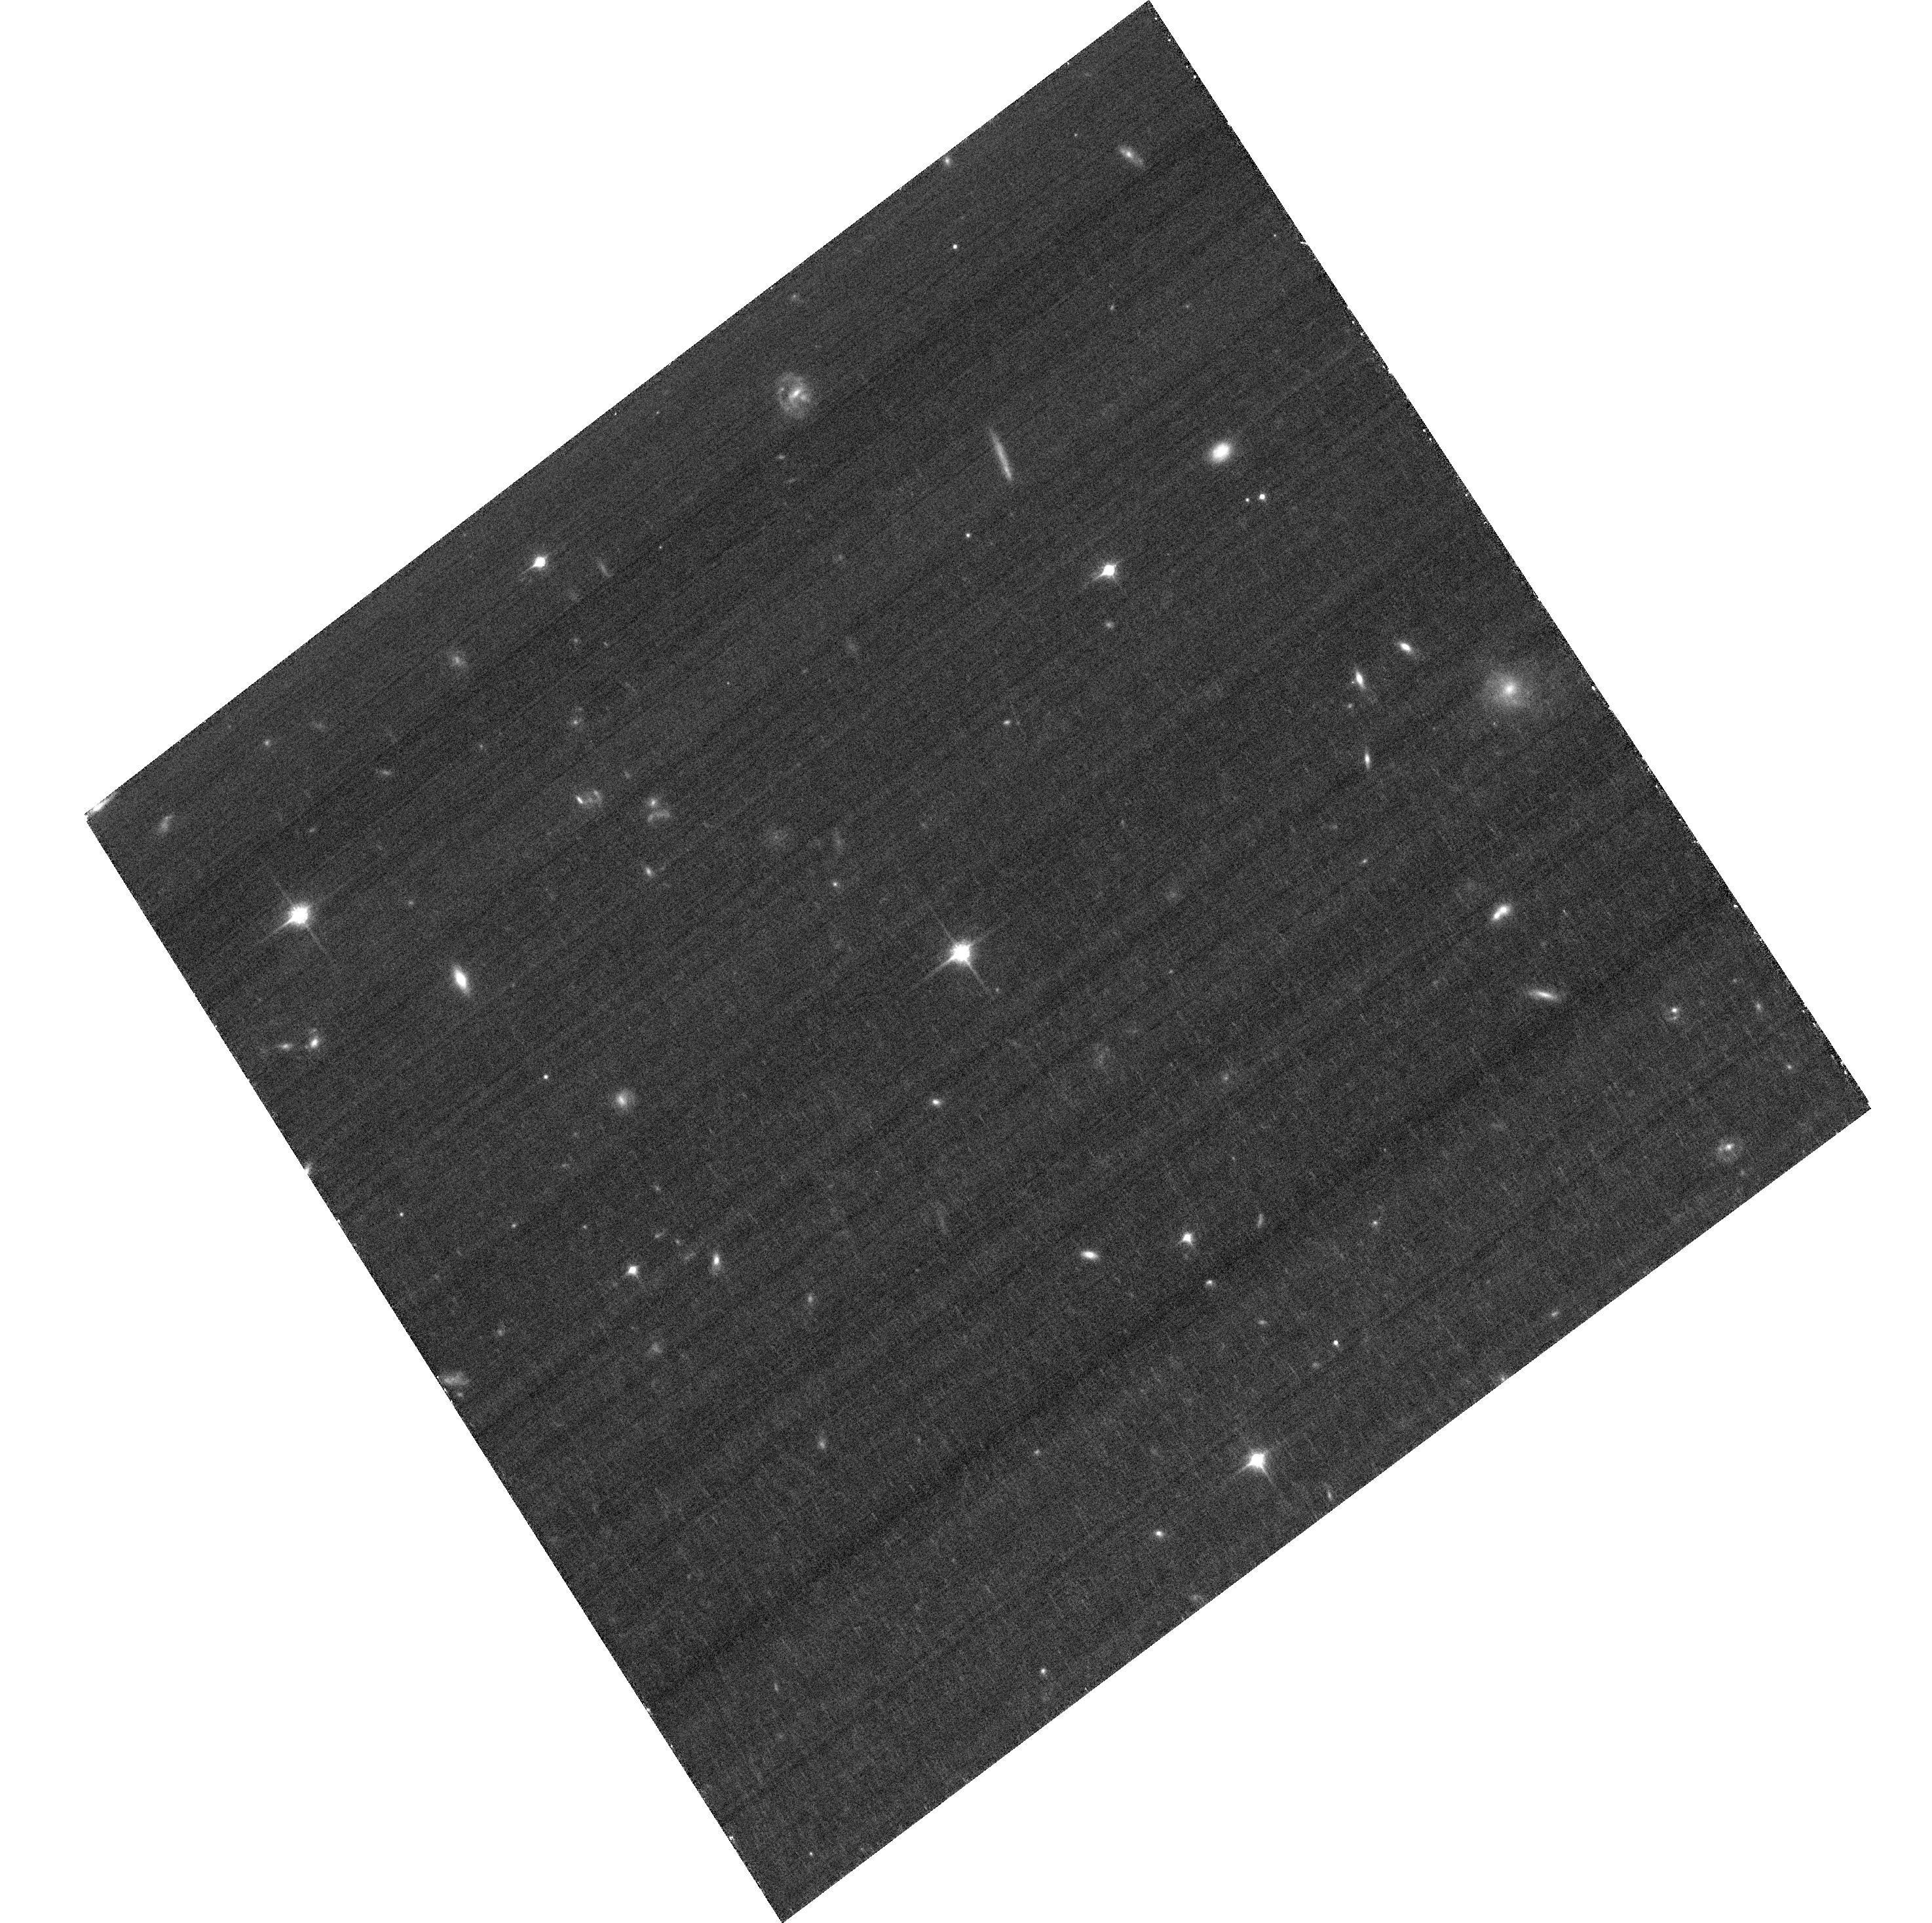
Target: HE0437-5439
Instrument: ACS/WFC
Filter: F850LP
Exposure: 30 min
Observation ID: hst_11782_03_acs_wfc_f850lp_jb6u03

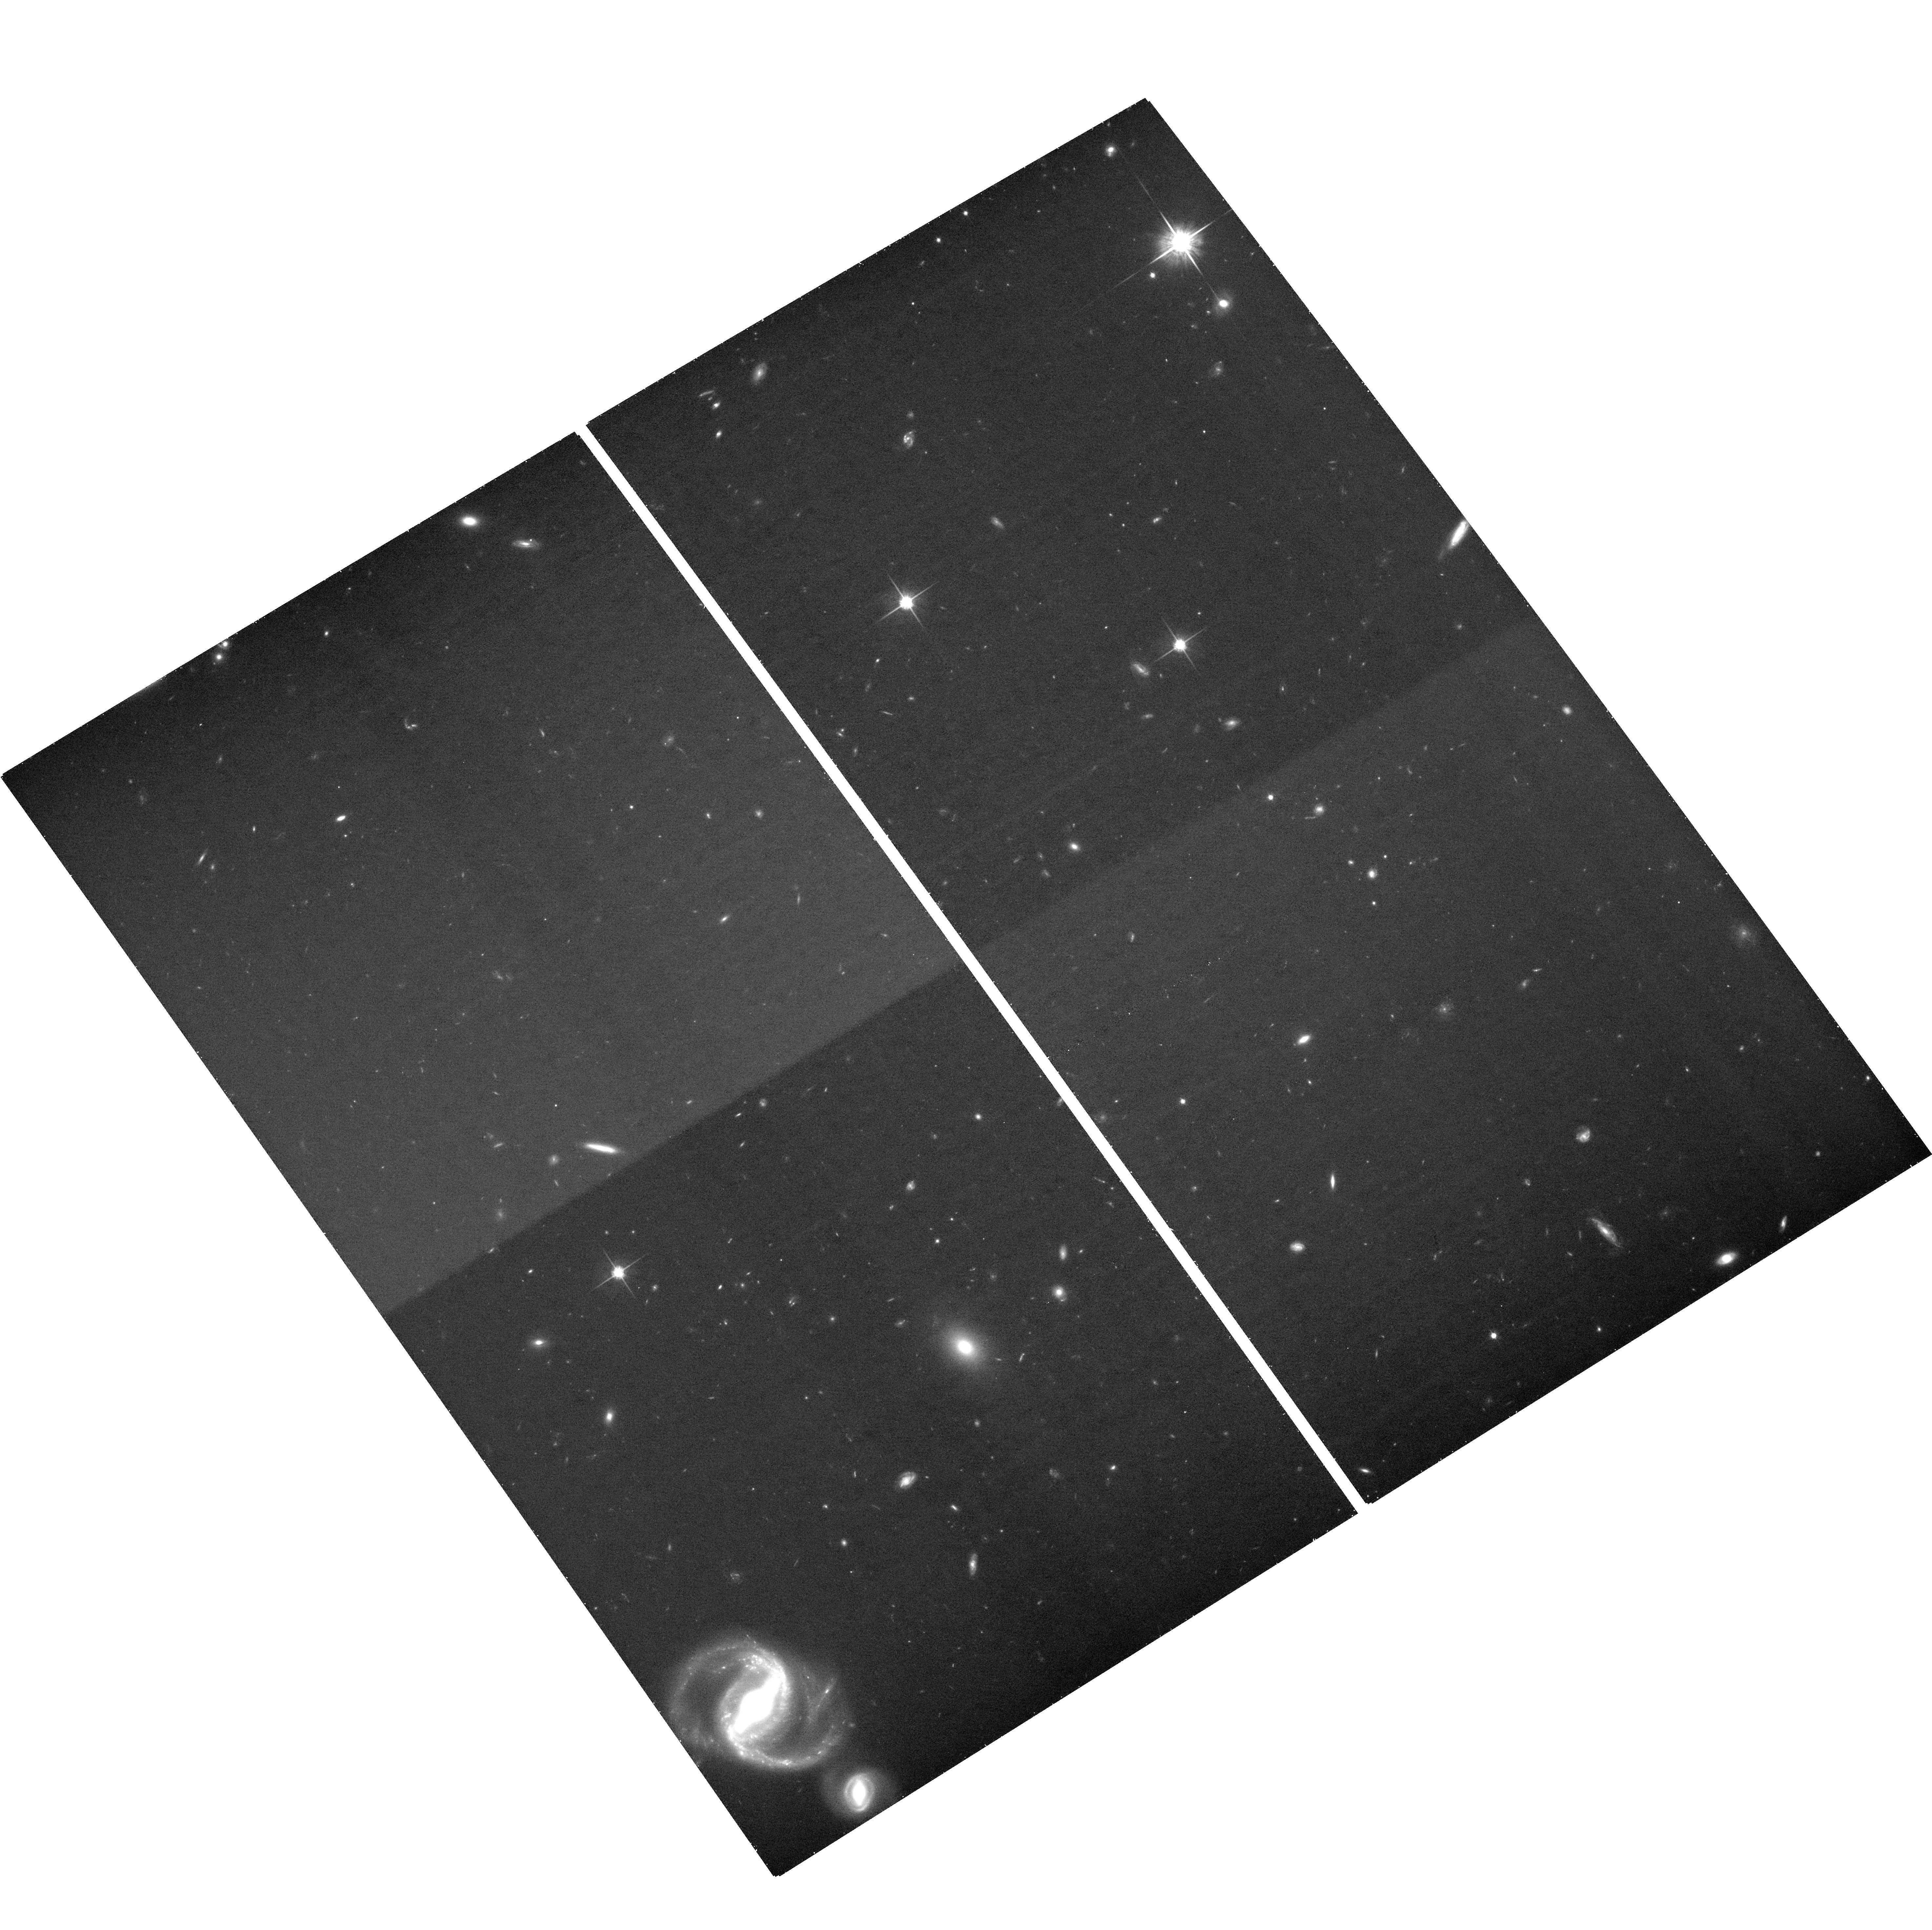
Target: SDSSJ093320.86+441705.4
Instrument: ACS/WFC
Filter: F814W
Exposure: 37 min
Observation ID: hst_11782_02_acs_wfc_f814w_jb6u02

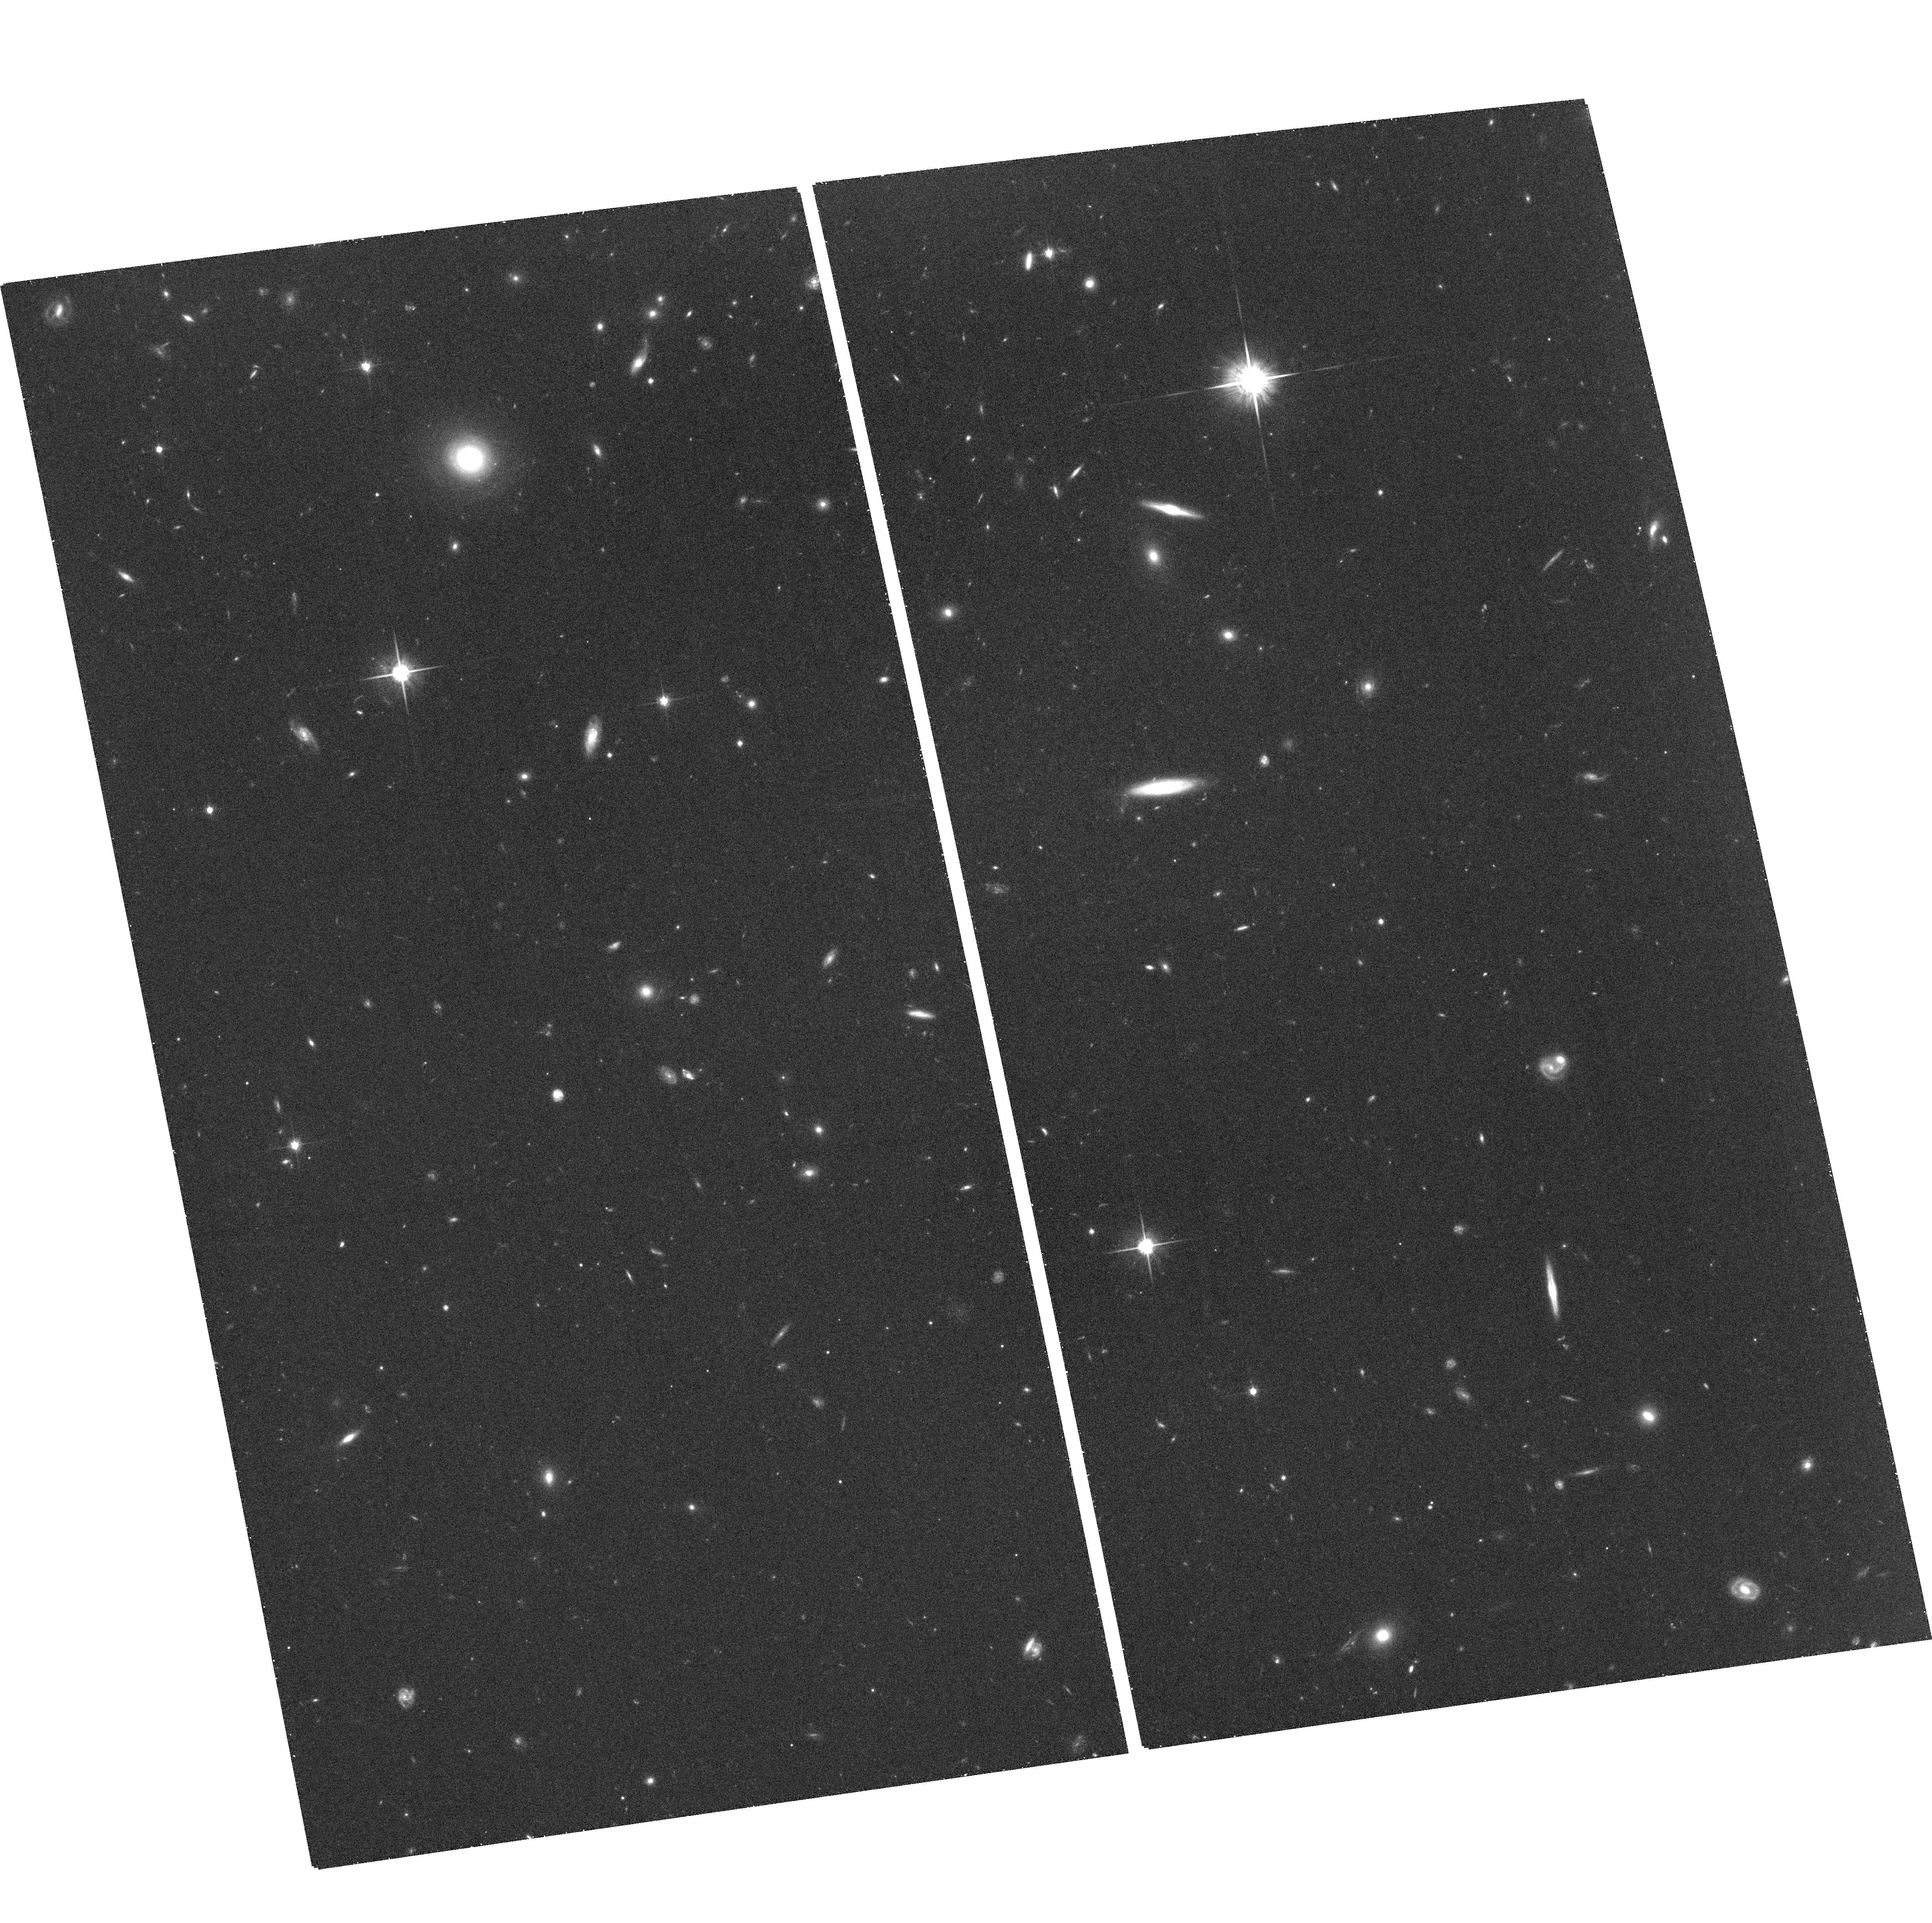
Target: SDSSJ090745.0+024507
Instrument: ACS/WFC
Filter: F814W
Exposure: 36 min
Observation ID: hst_11782_01_acs_wfc_f814w_jb6u01

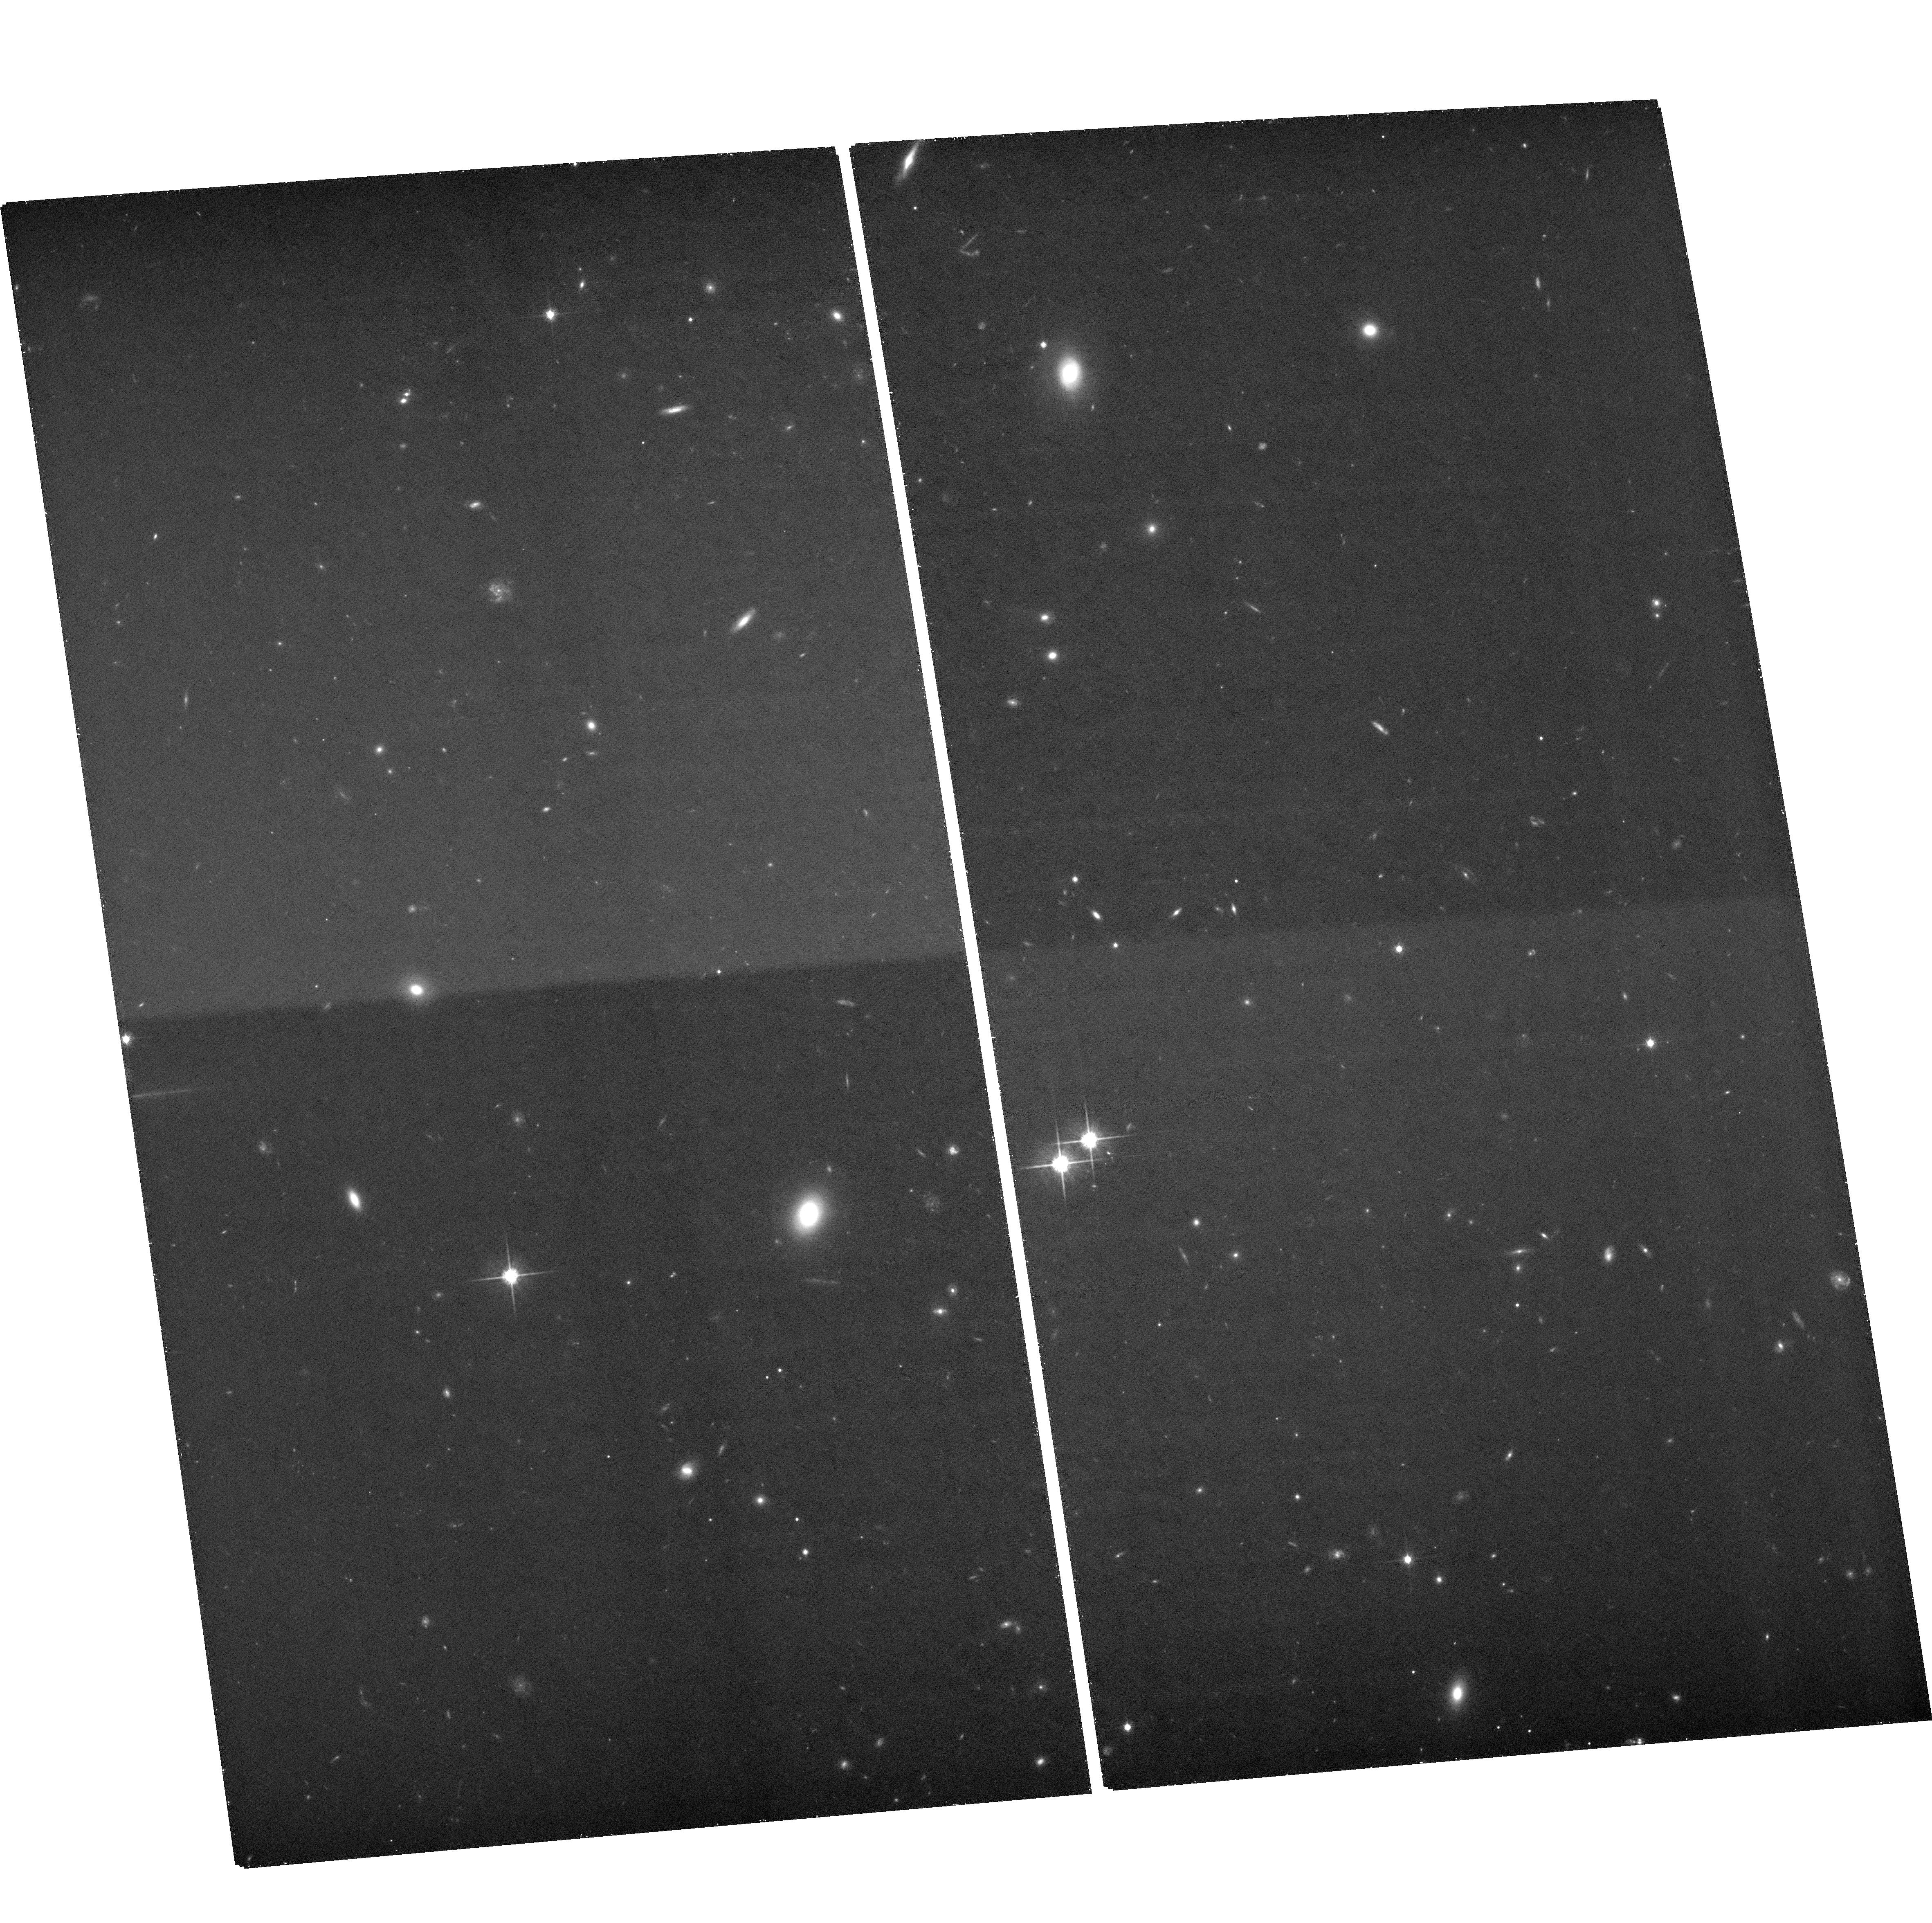
Target: SDSSJ091301.0+305120
Instrument: ACS/WFC
Filter: F814W
Exposure: 34 min
Observation ID: hst_11782_04_acs_wfc_f814w_jb6u04

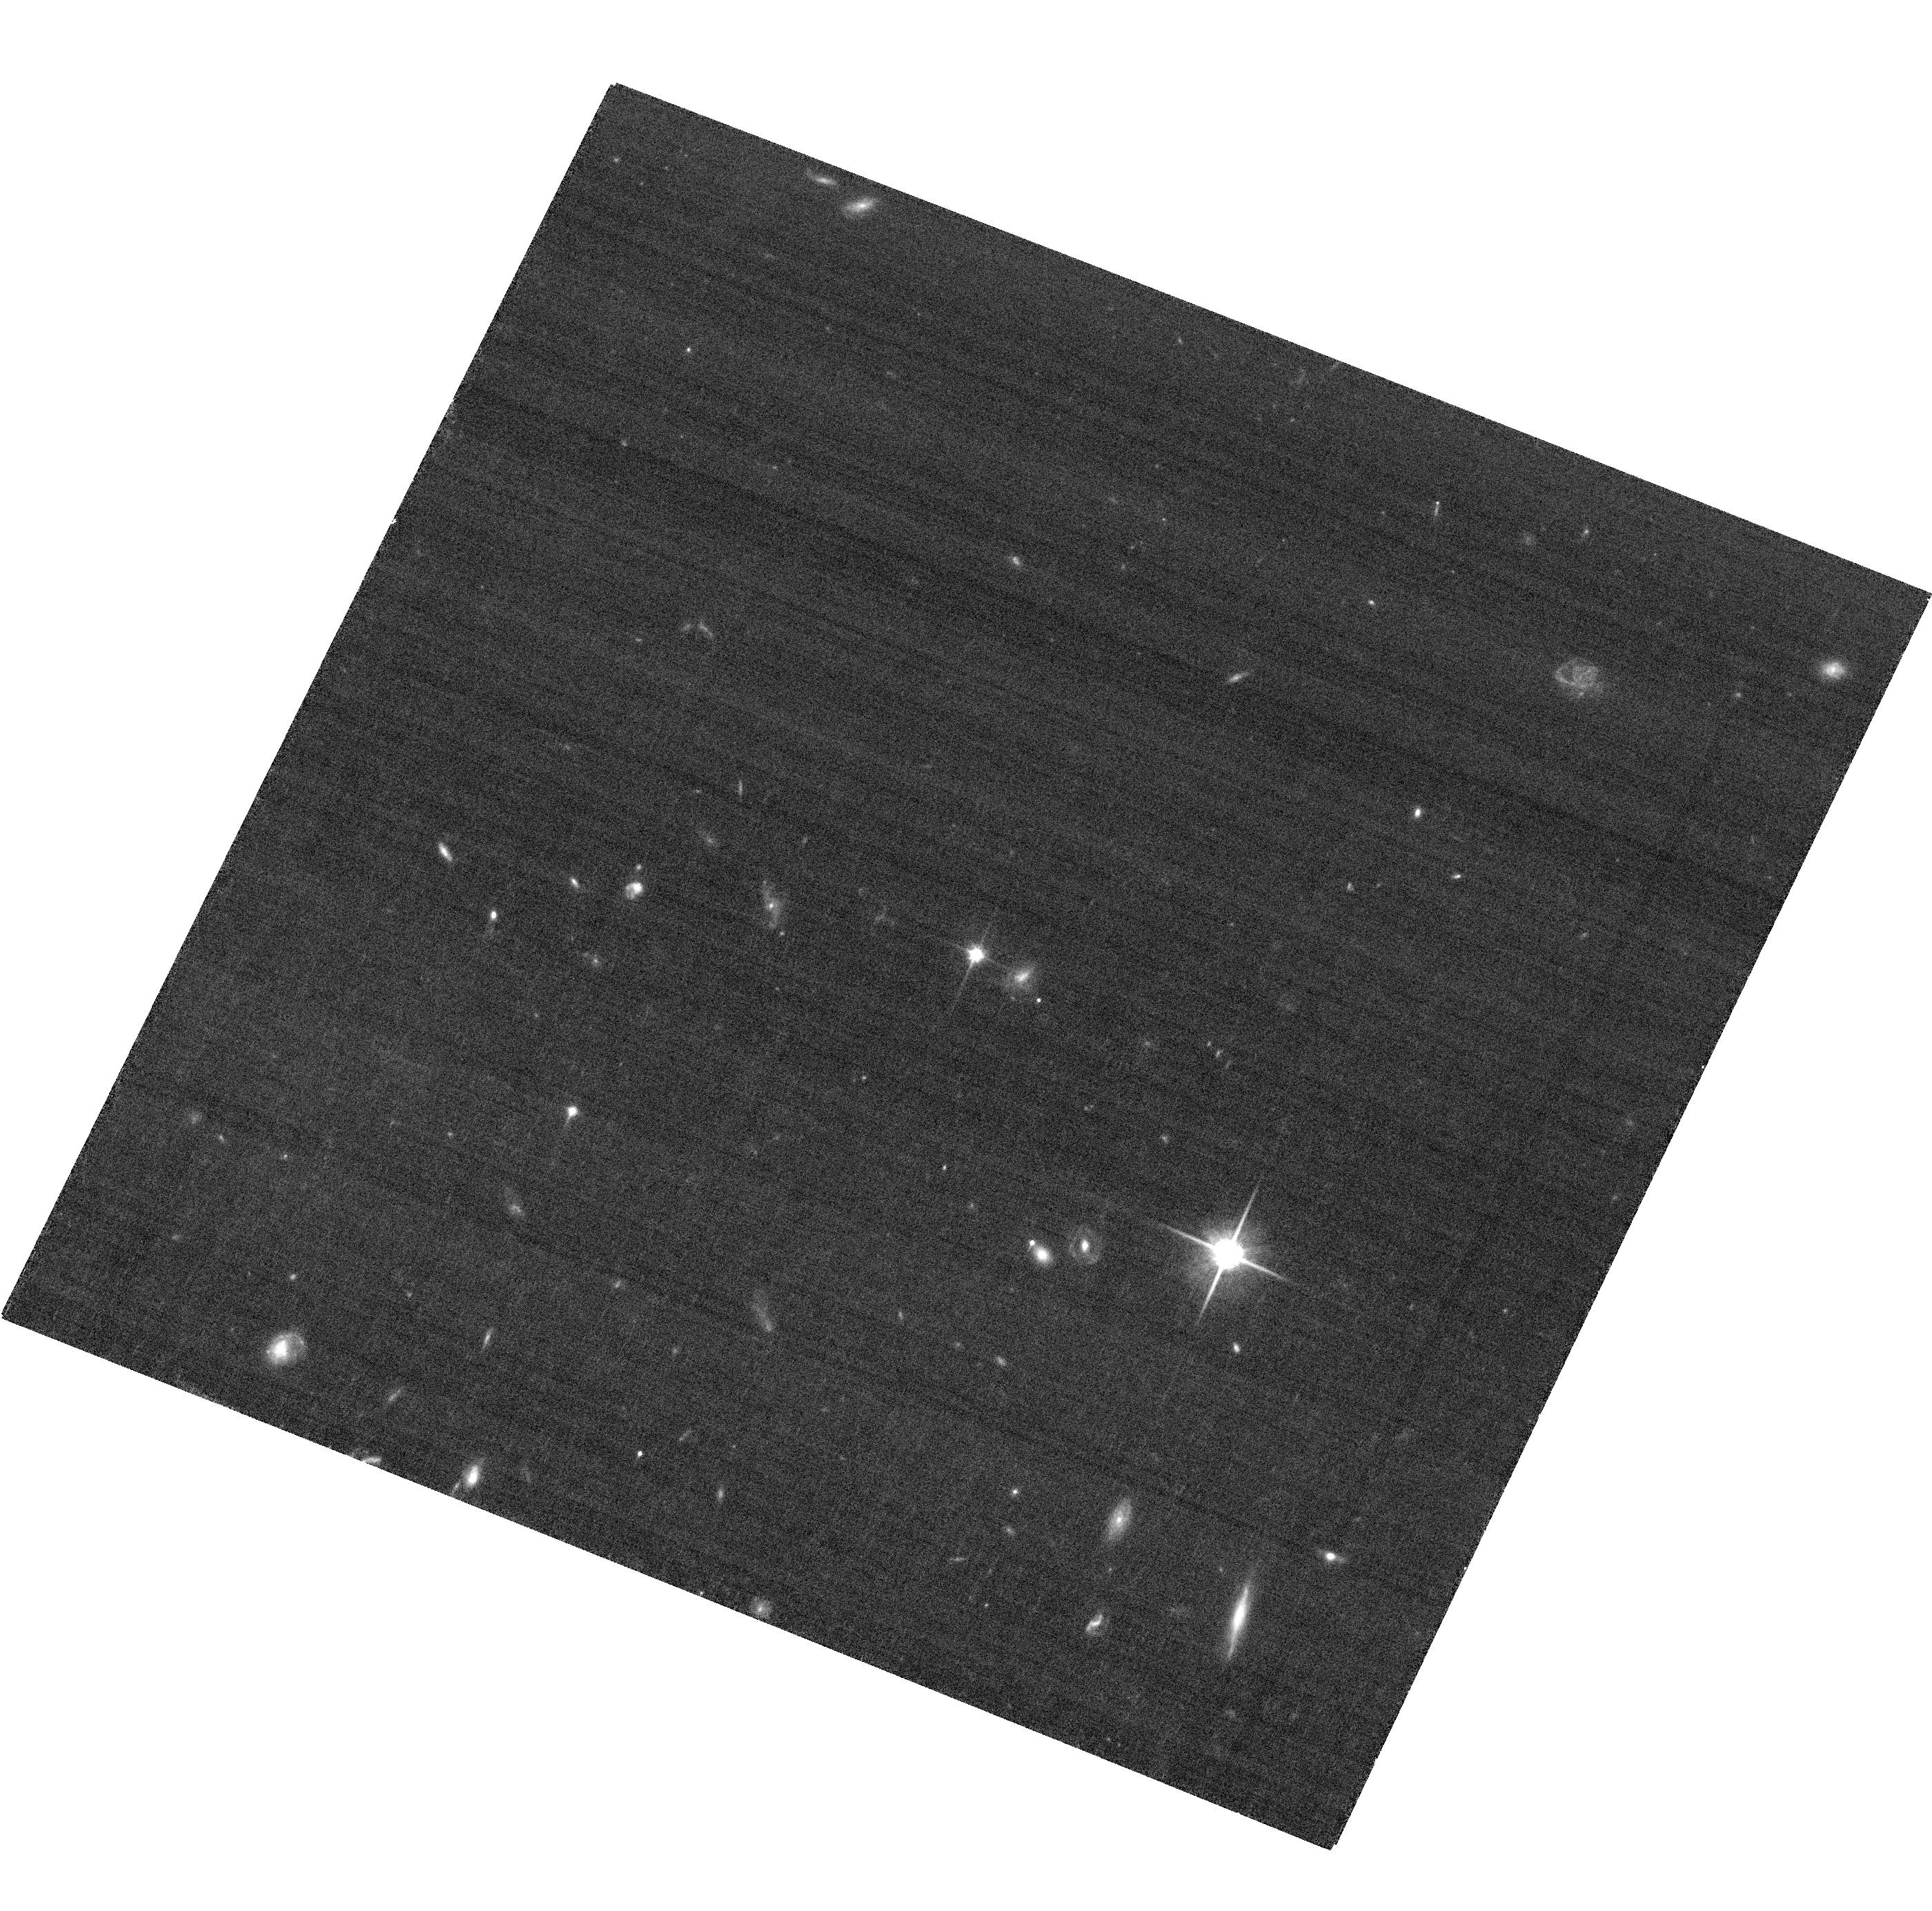
Target: SDSSJ091759.5+672238
Instrument: ACS/WFC
Filter: F814W
Exposure: 23 min
Observation ID: hst_11782_05_acs_wfc_f814w_jb6u05

Measuring the Shape and Orientation of the Galactic Dark-Matter Halo using Hypervelocity Stars (PI: Gnedin, Oleg Y.)

We propose to obtain high-resolution images of five hypervelocity stars in the Galactic halo in order to establish the first-epoch astrometric frame for them, as a part of a long-term program to measure precise proper motions. The origin of these recently discovered stars, all with positive radial velocities above 540 km/s, is consistent only with being ejected from the deep potential well of the massive black hole at the Galactic center. The deviations of their space motions from purely radial trajectories probe the departures from spherical symmetry of the Galactic potential, mainly due to the triaxiality of the dark-matter halo. Reconstructing the full three-dimensional space motion of the hypervelocity stars, through astrometric proper motions, provides a unique opportunity to measure the shape and orientation of the dark halo. The hypervelocity stars allow measurement of the potential up to 75 kpc from the center, independently of and at larger distances than are afforded by tidal streams of satellite galaxies such as the Sagittarius dSph galaxy. HVS3 may be associated with the LMC, rather then the Galactic center, and would therefore present a case for a supermassive black hole at the center of the LMC. We request one orbit with ACS/WFC for each of the five hypervelocity stars to establish their current positions relative to background galaxies. We will request a repeated observation of these stars in Cycle 17, which will conclusively measure the astrometric proper motions.